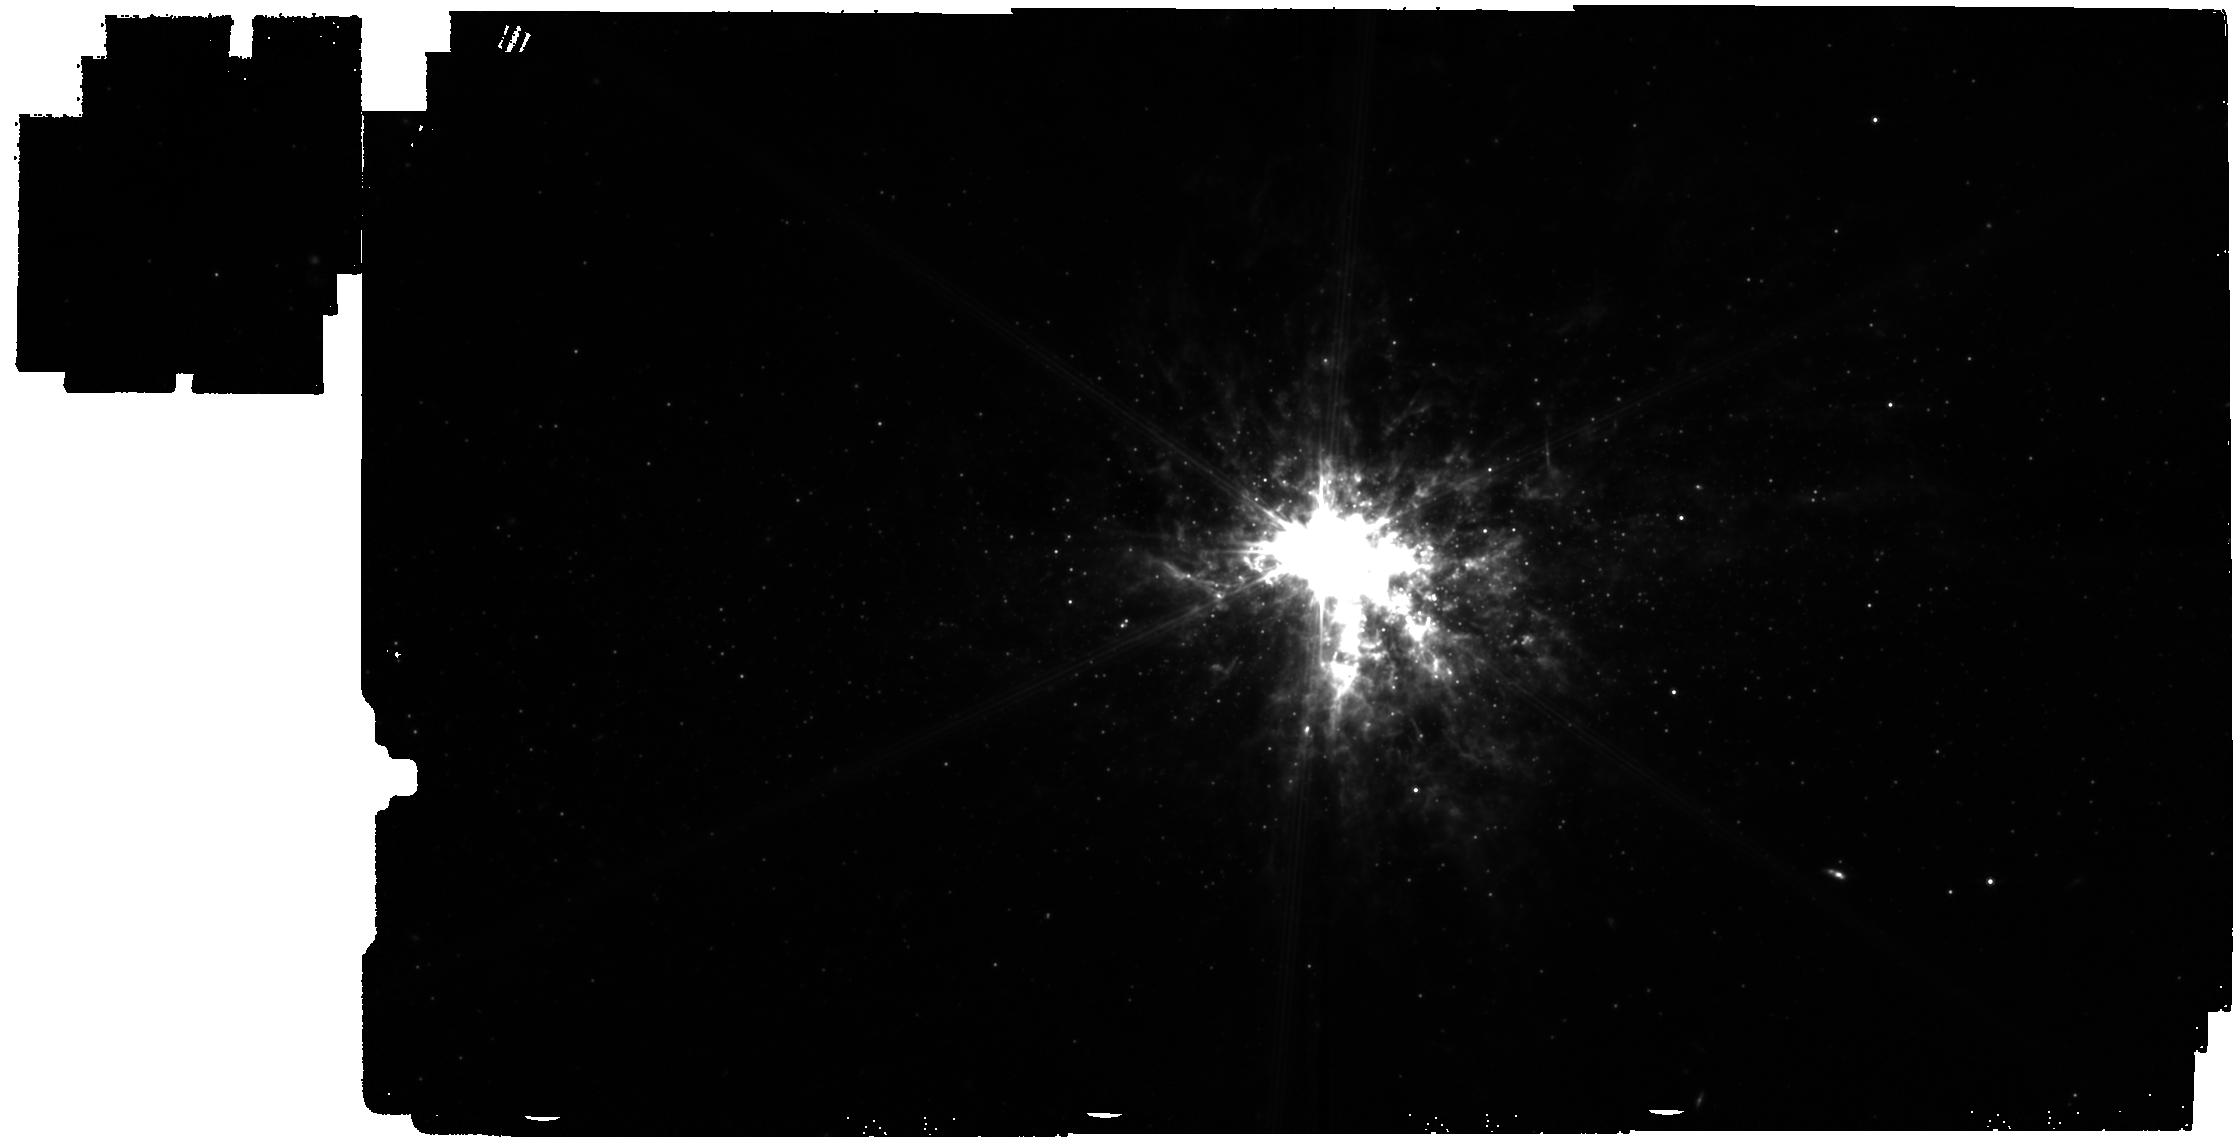
Target: NGC-5253-copy. Instrument: MIRI. Filter: F770W. Exposure: 28 min. Observation ID: jw05014-o008_t009_miri_f770w

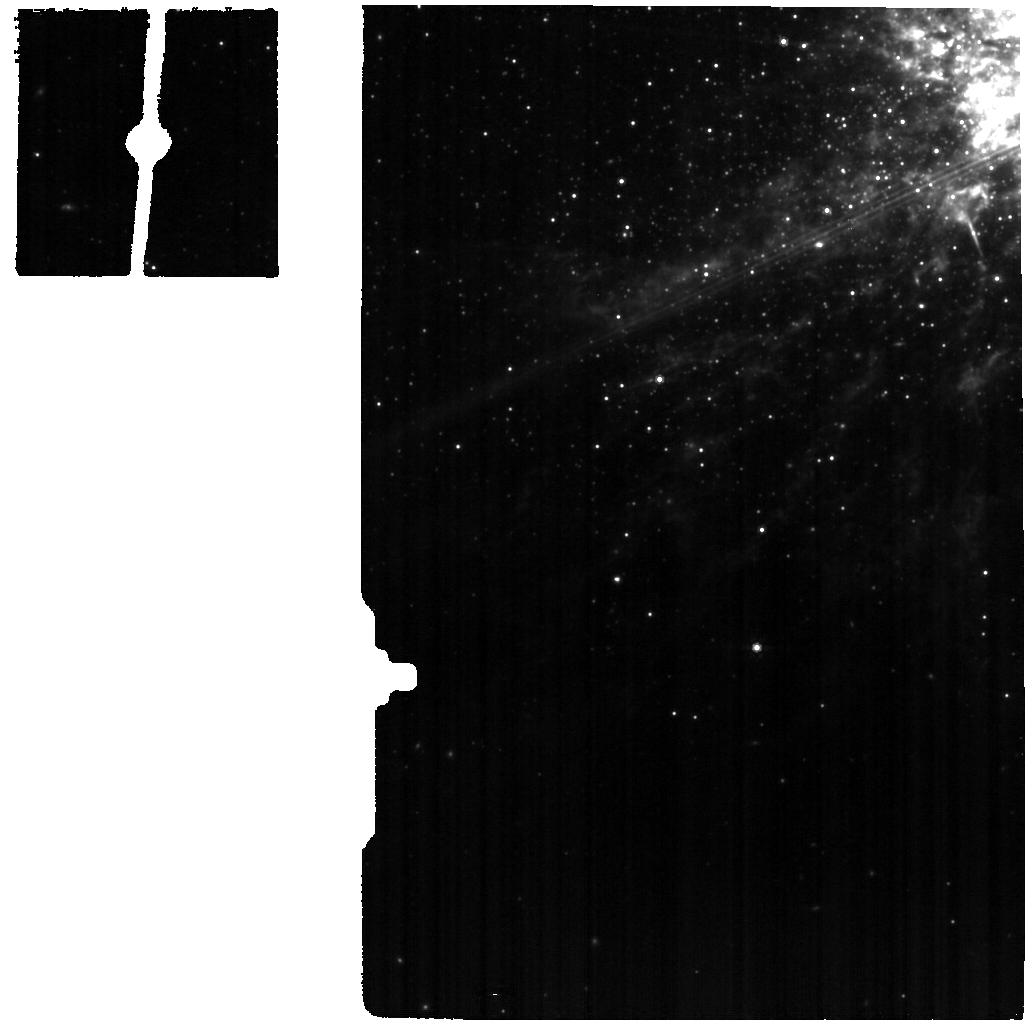
Target: NGC5253-12. Instrument: MIRI. Filter: F770W. Exposure: 15 min. Observation ID: jw05014-o018_t005_miri_f770w

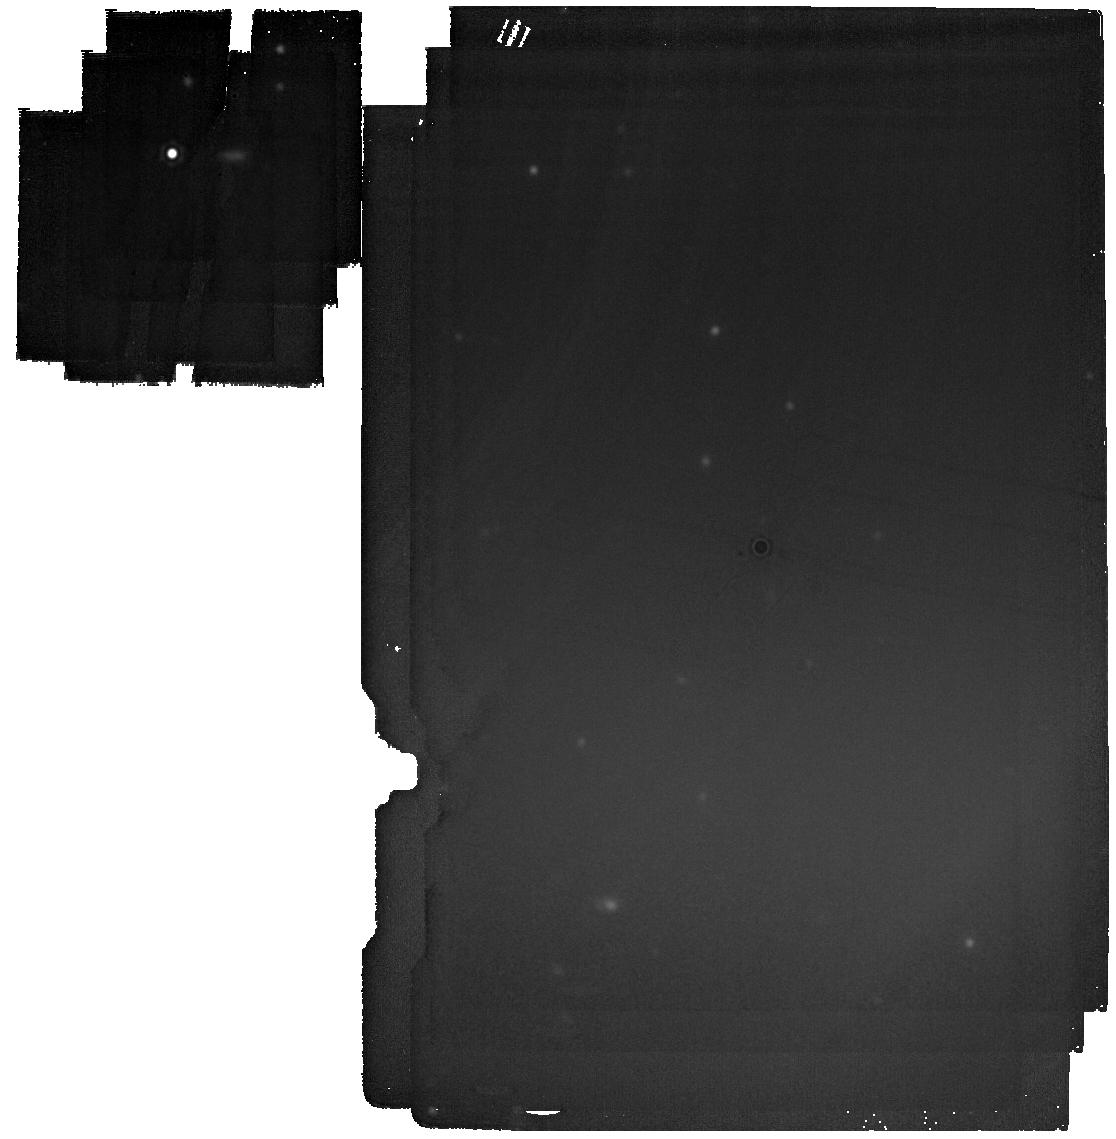
Target: MIRI-sub-array-background. Instrument: MIRI. Filter: F2100W. Exposure: 8 min. Observation ID: jw05014-o021_t008_miri_f2100w

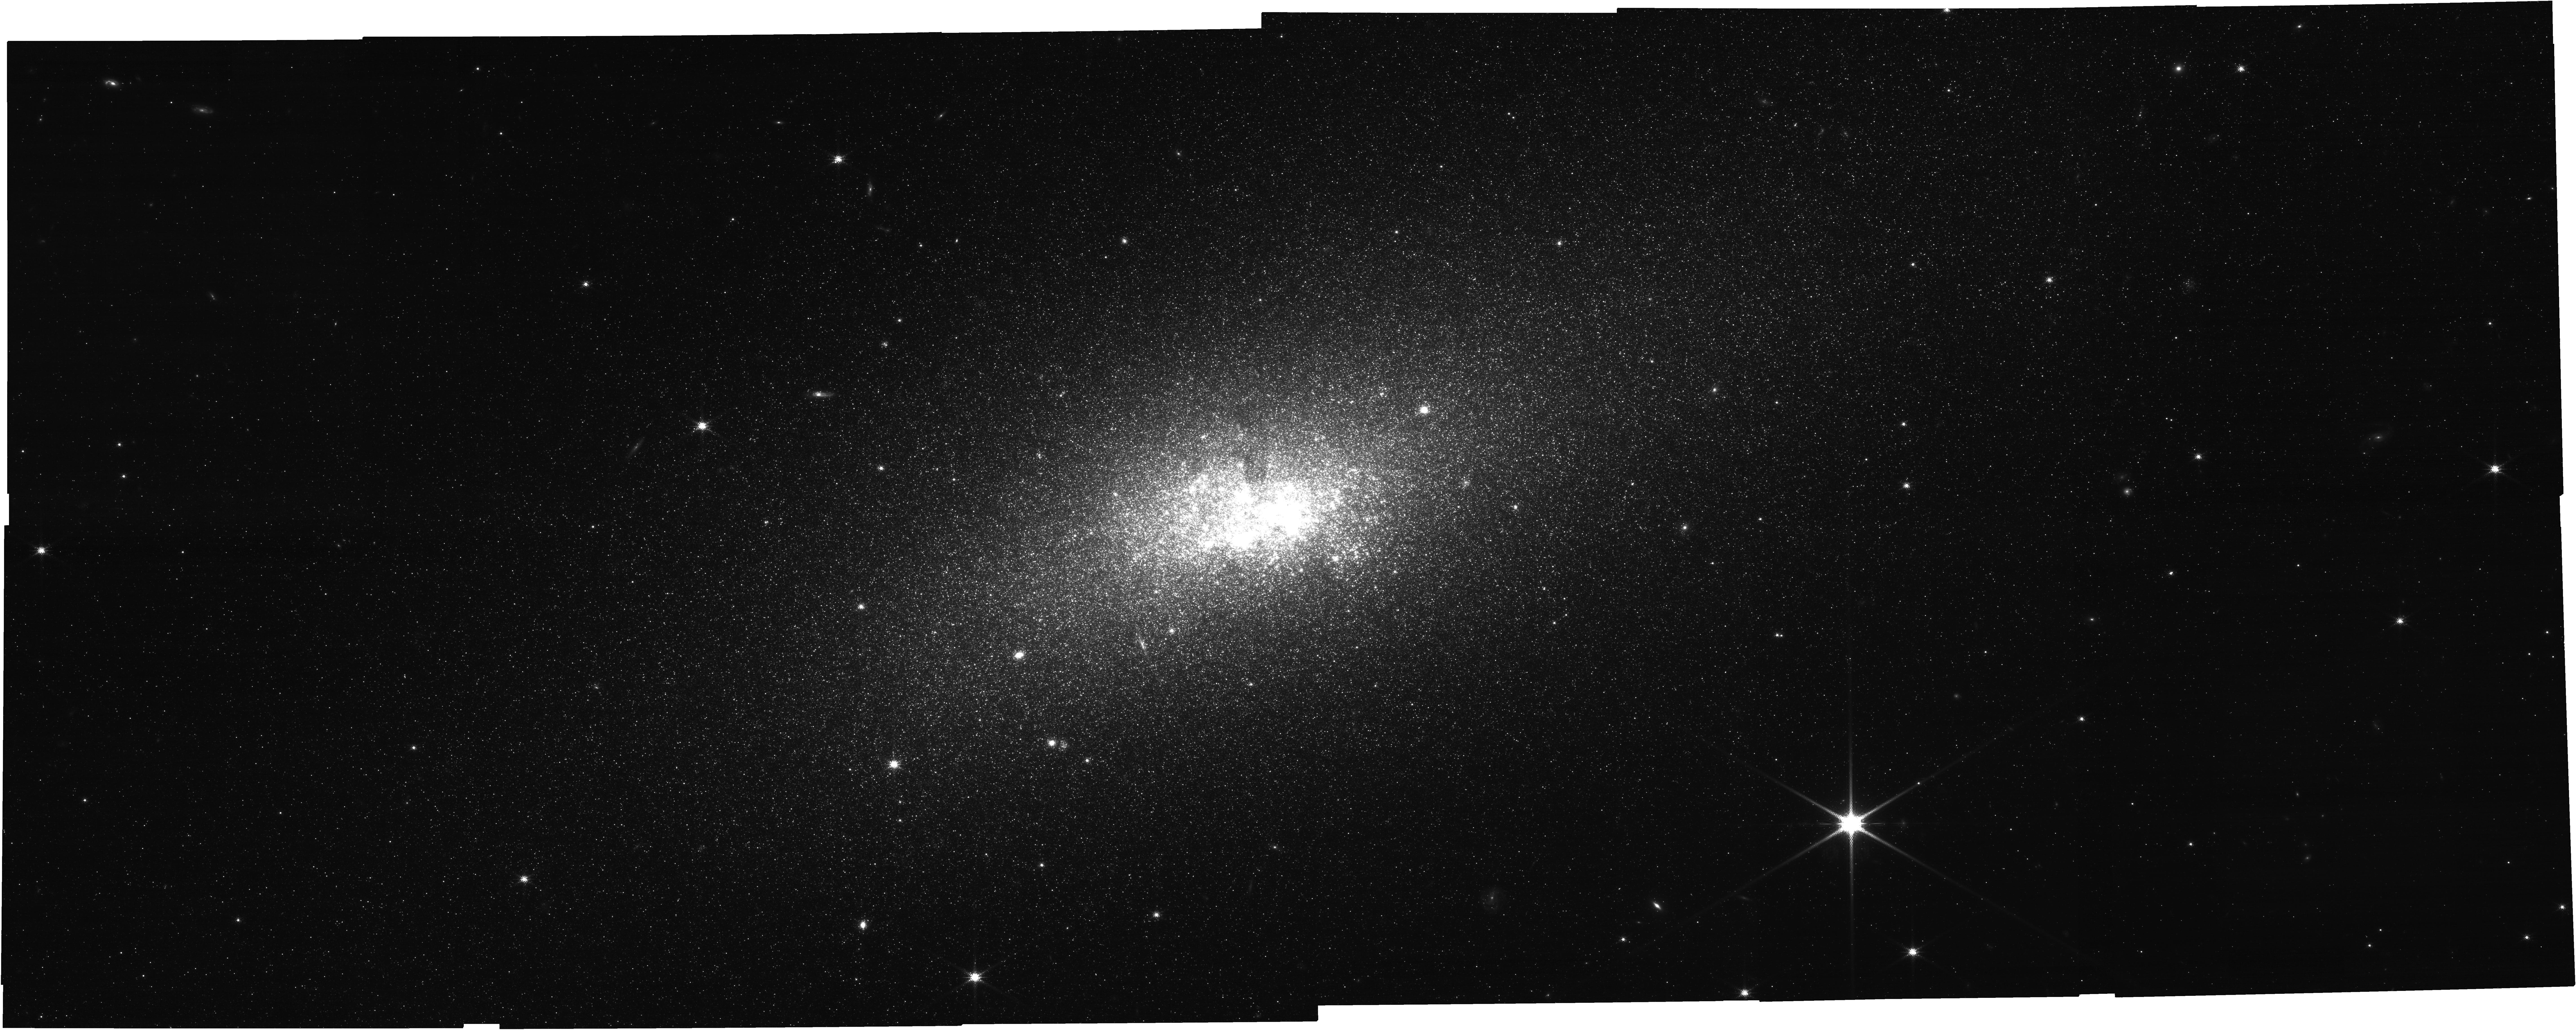
Target: NGC-5253. Instrument: NIRCAM. Filter: F140M. Exposure: 52 min. Observation ID: jw05014-o004_t001_nircam_clear-f140m

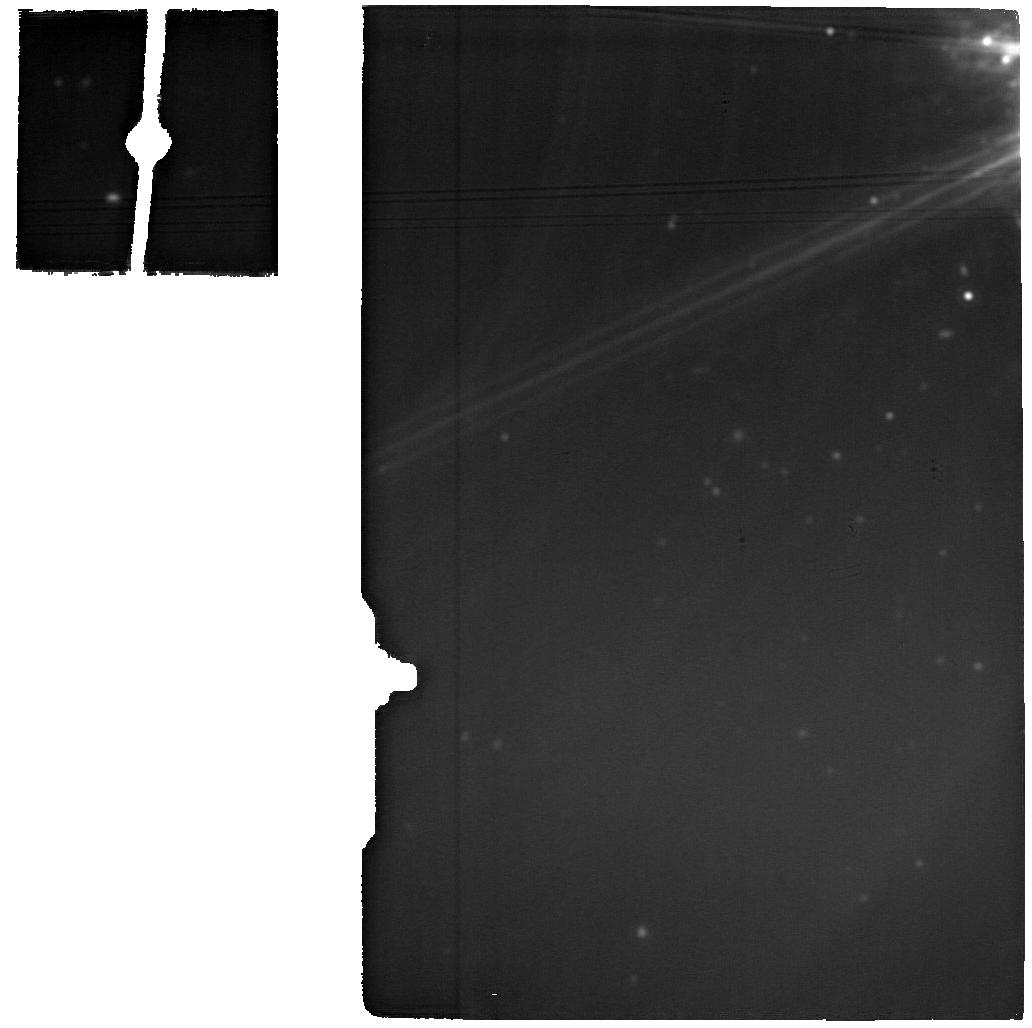
Target: NGC-5253-MRS. Instrument: MIRI. Filter: F2100W. Exposure: 14 min. Observation ID: jw05014-o007_t002_miri_f2100w

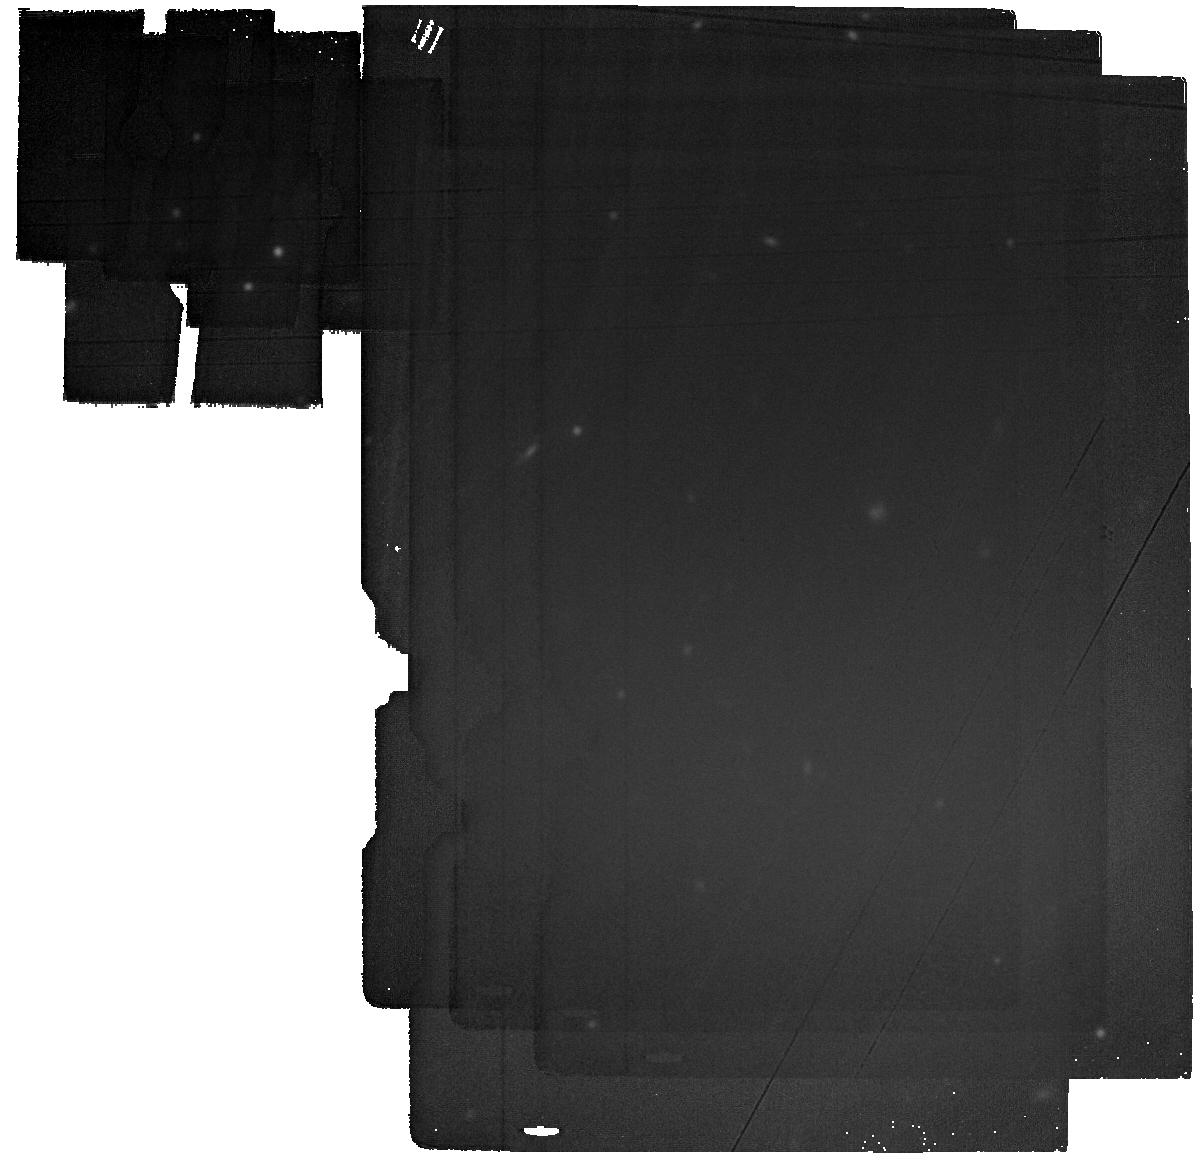
Target: NGC-5253-BACKGROUND. Instrument: MIRI. Filter: F2100W. Exposure: 14 min. Observation ID: jw05014-o011_t003_miri_f2100w

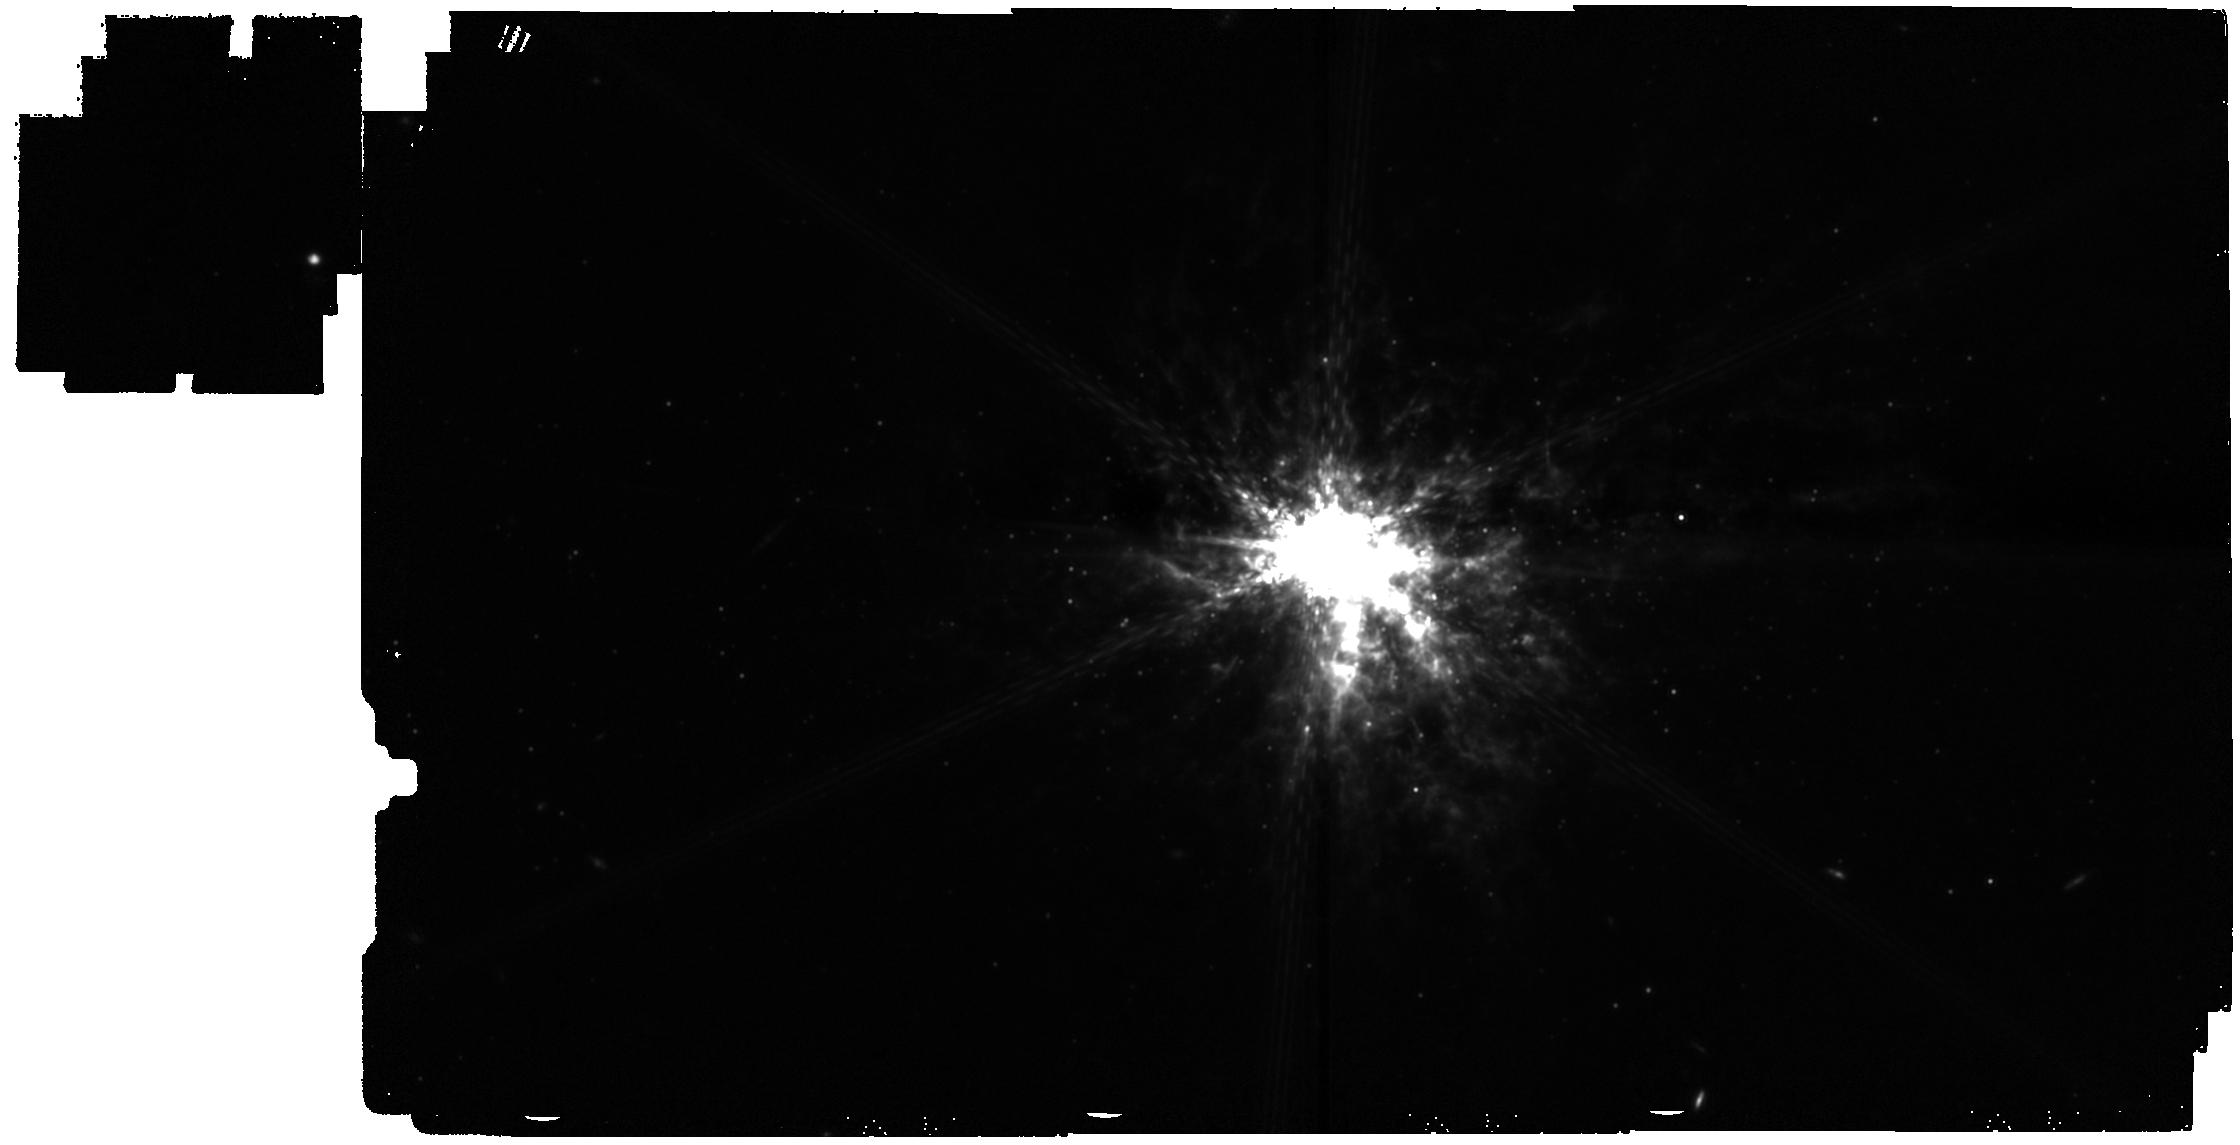
Target: NGC-5253-copy. Instrument: MIRI. Filter: F1130W. Exposure: 24 min. Observation ID: jw05014-o008_t009_miri_f1130w

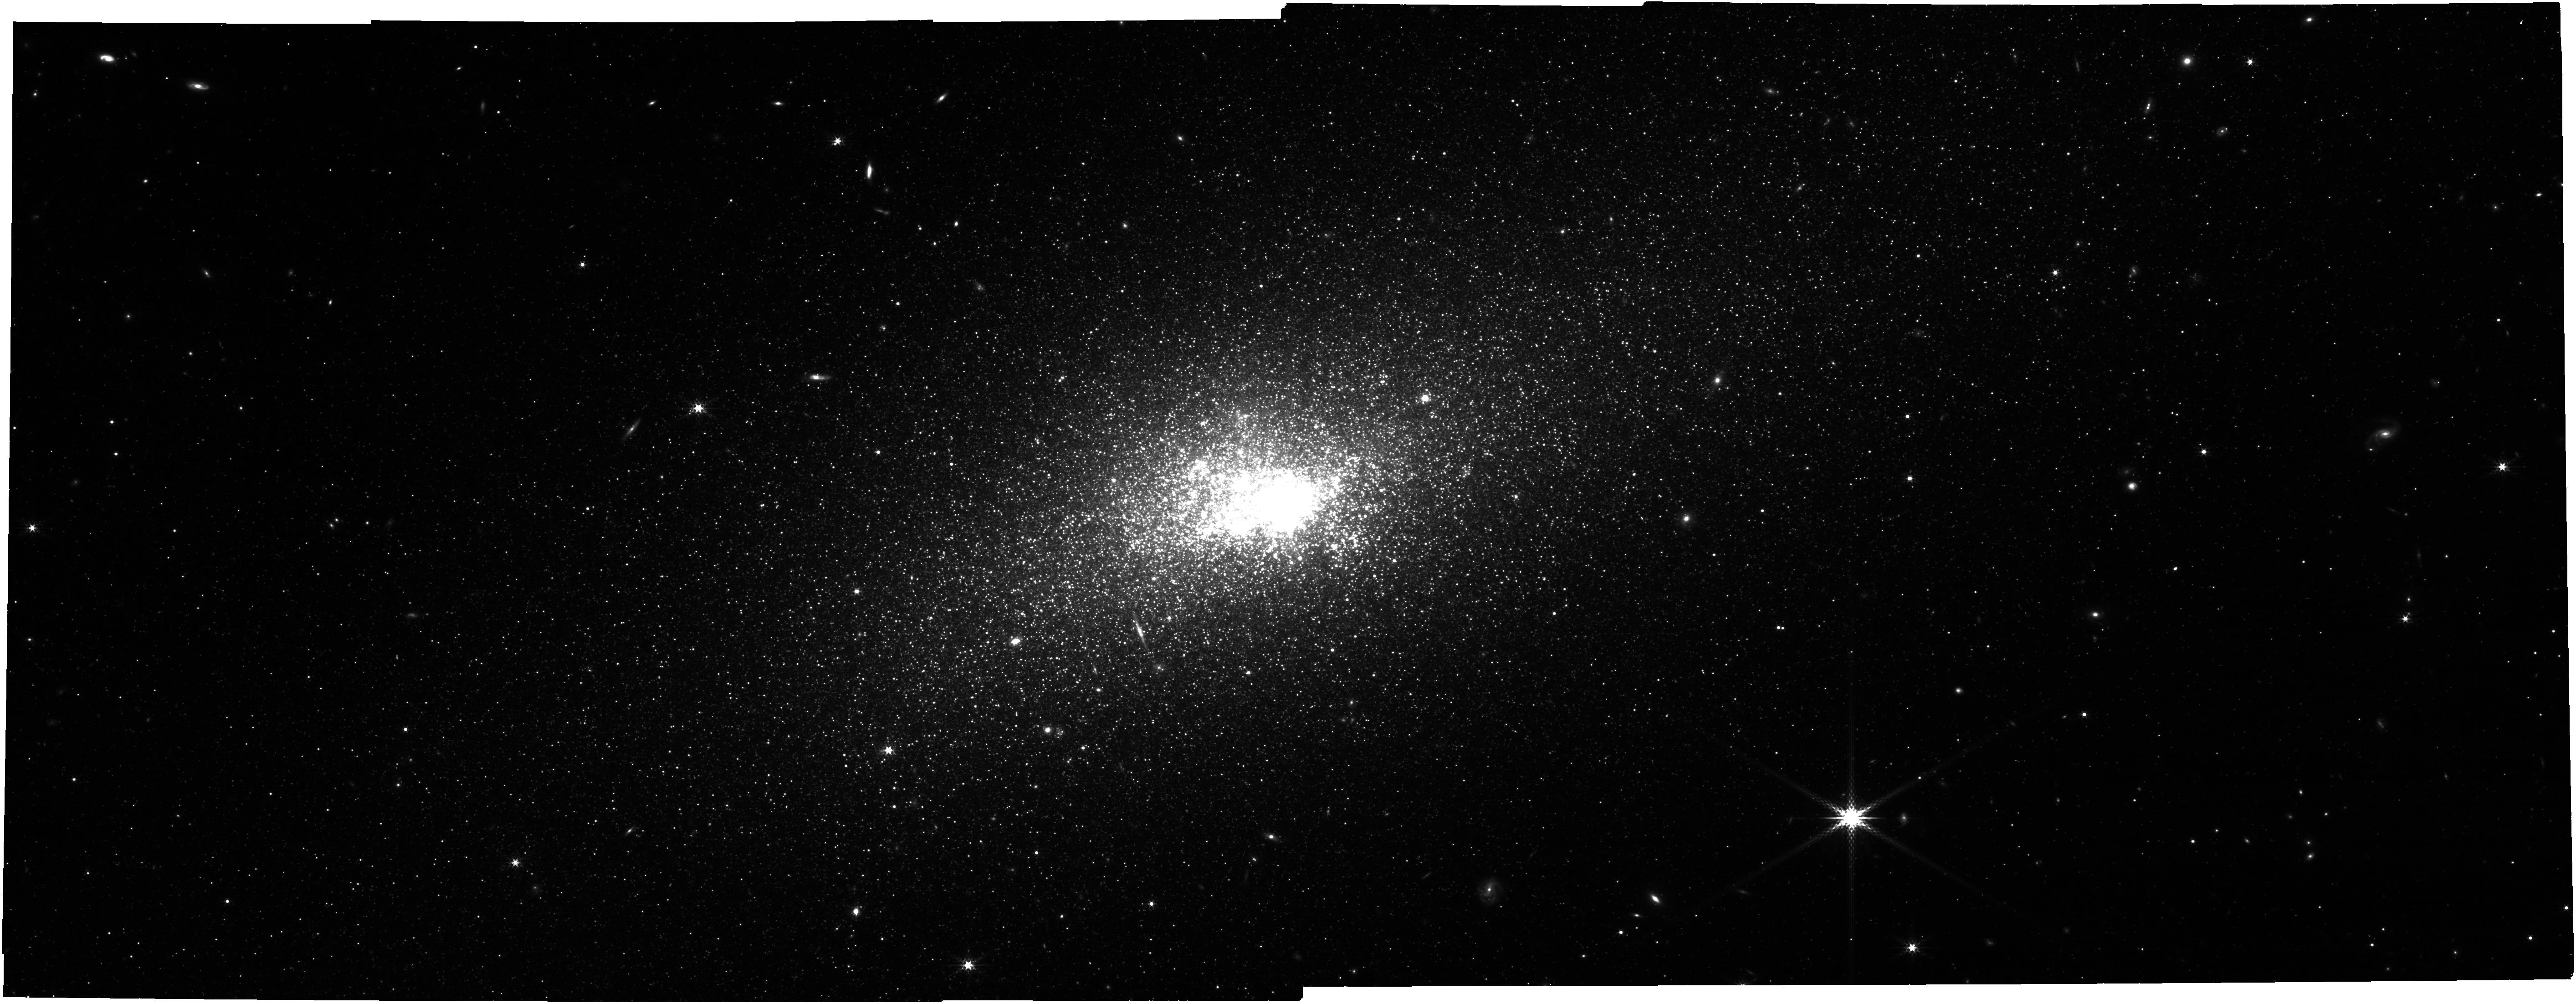
Target: NGC-5253. Instrument: NIRCAM. Filter: F300M. Exposure: 52 min. Observation ID: jw05014-o004_t001_nircam_clear-f300m

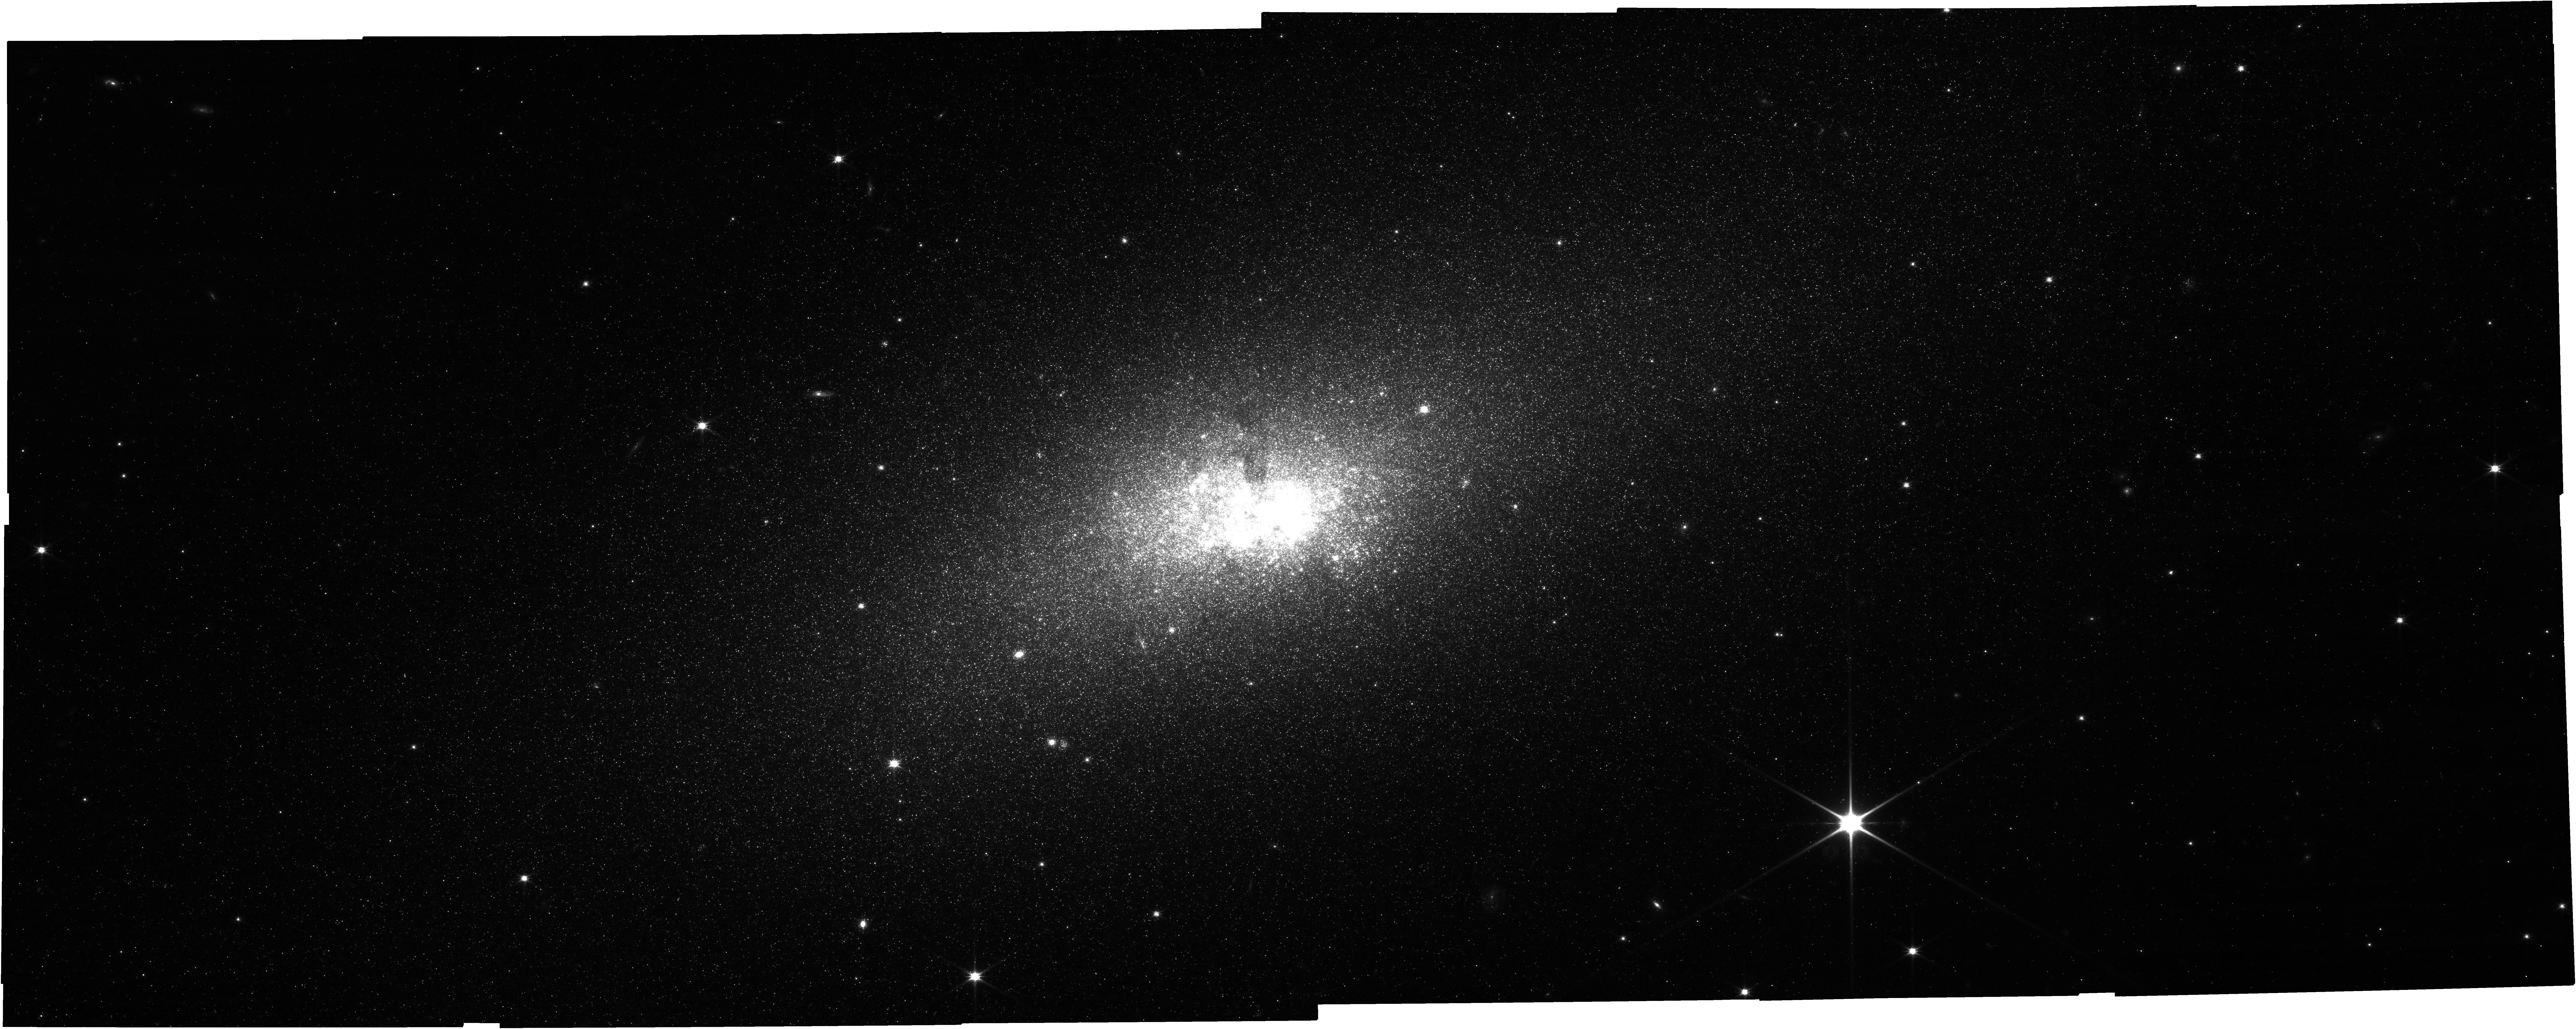
Target: NGC-5253. Instrument: NIRCAM. Filter: F115W. Exposure: 52 min. Observation ID: jw05014-o019_t001_nircam_clear-f115w

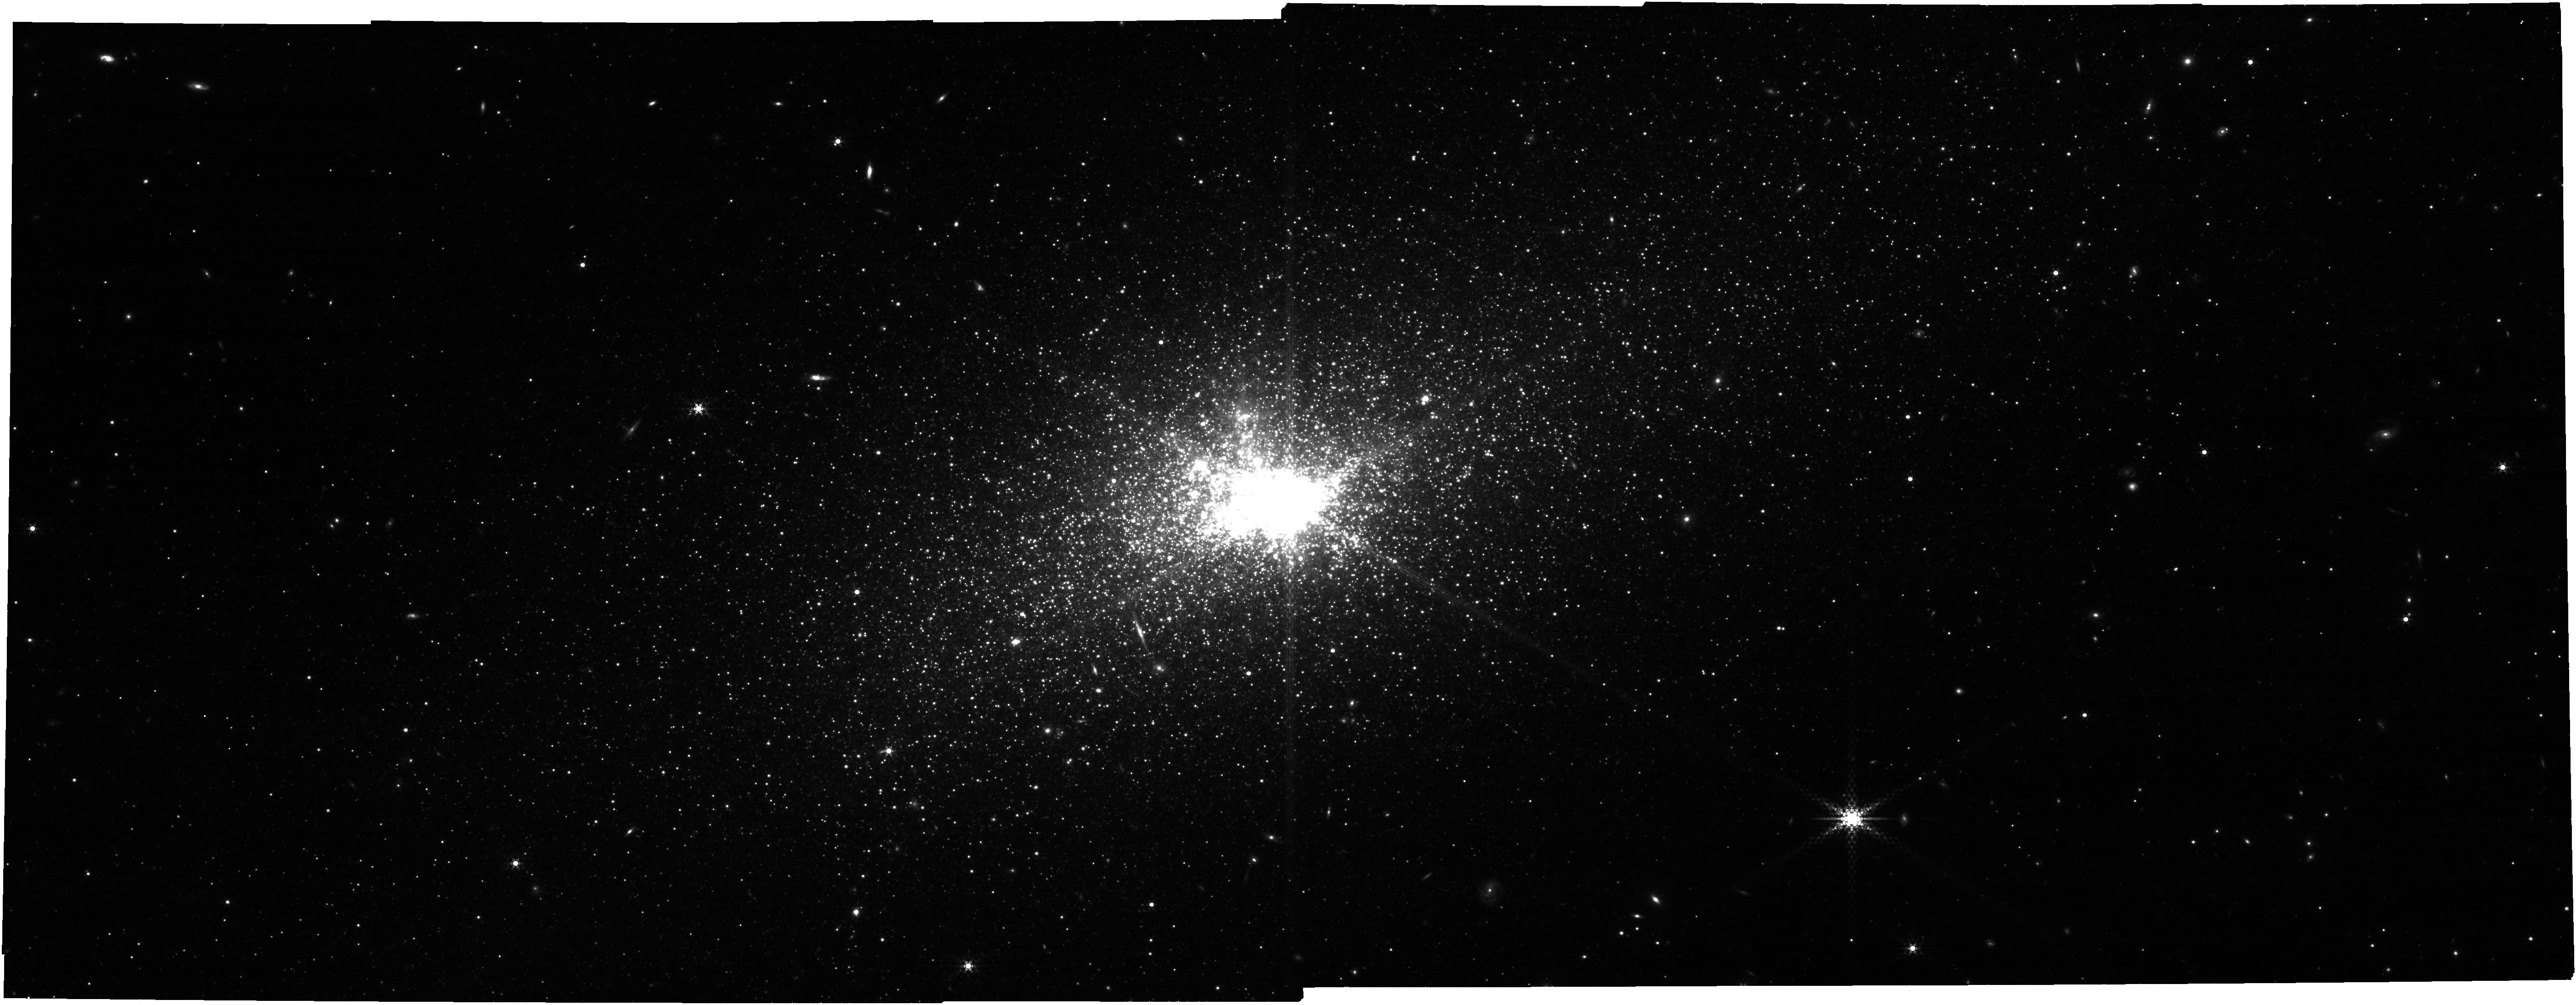
Target: NGC-5253. Instrument: NIRCAM. Filter: F430M. Exposure: 52 min. Observation ID: jw05014-o004_t001_nircam_clear-f430m

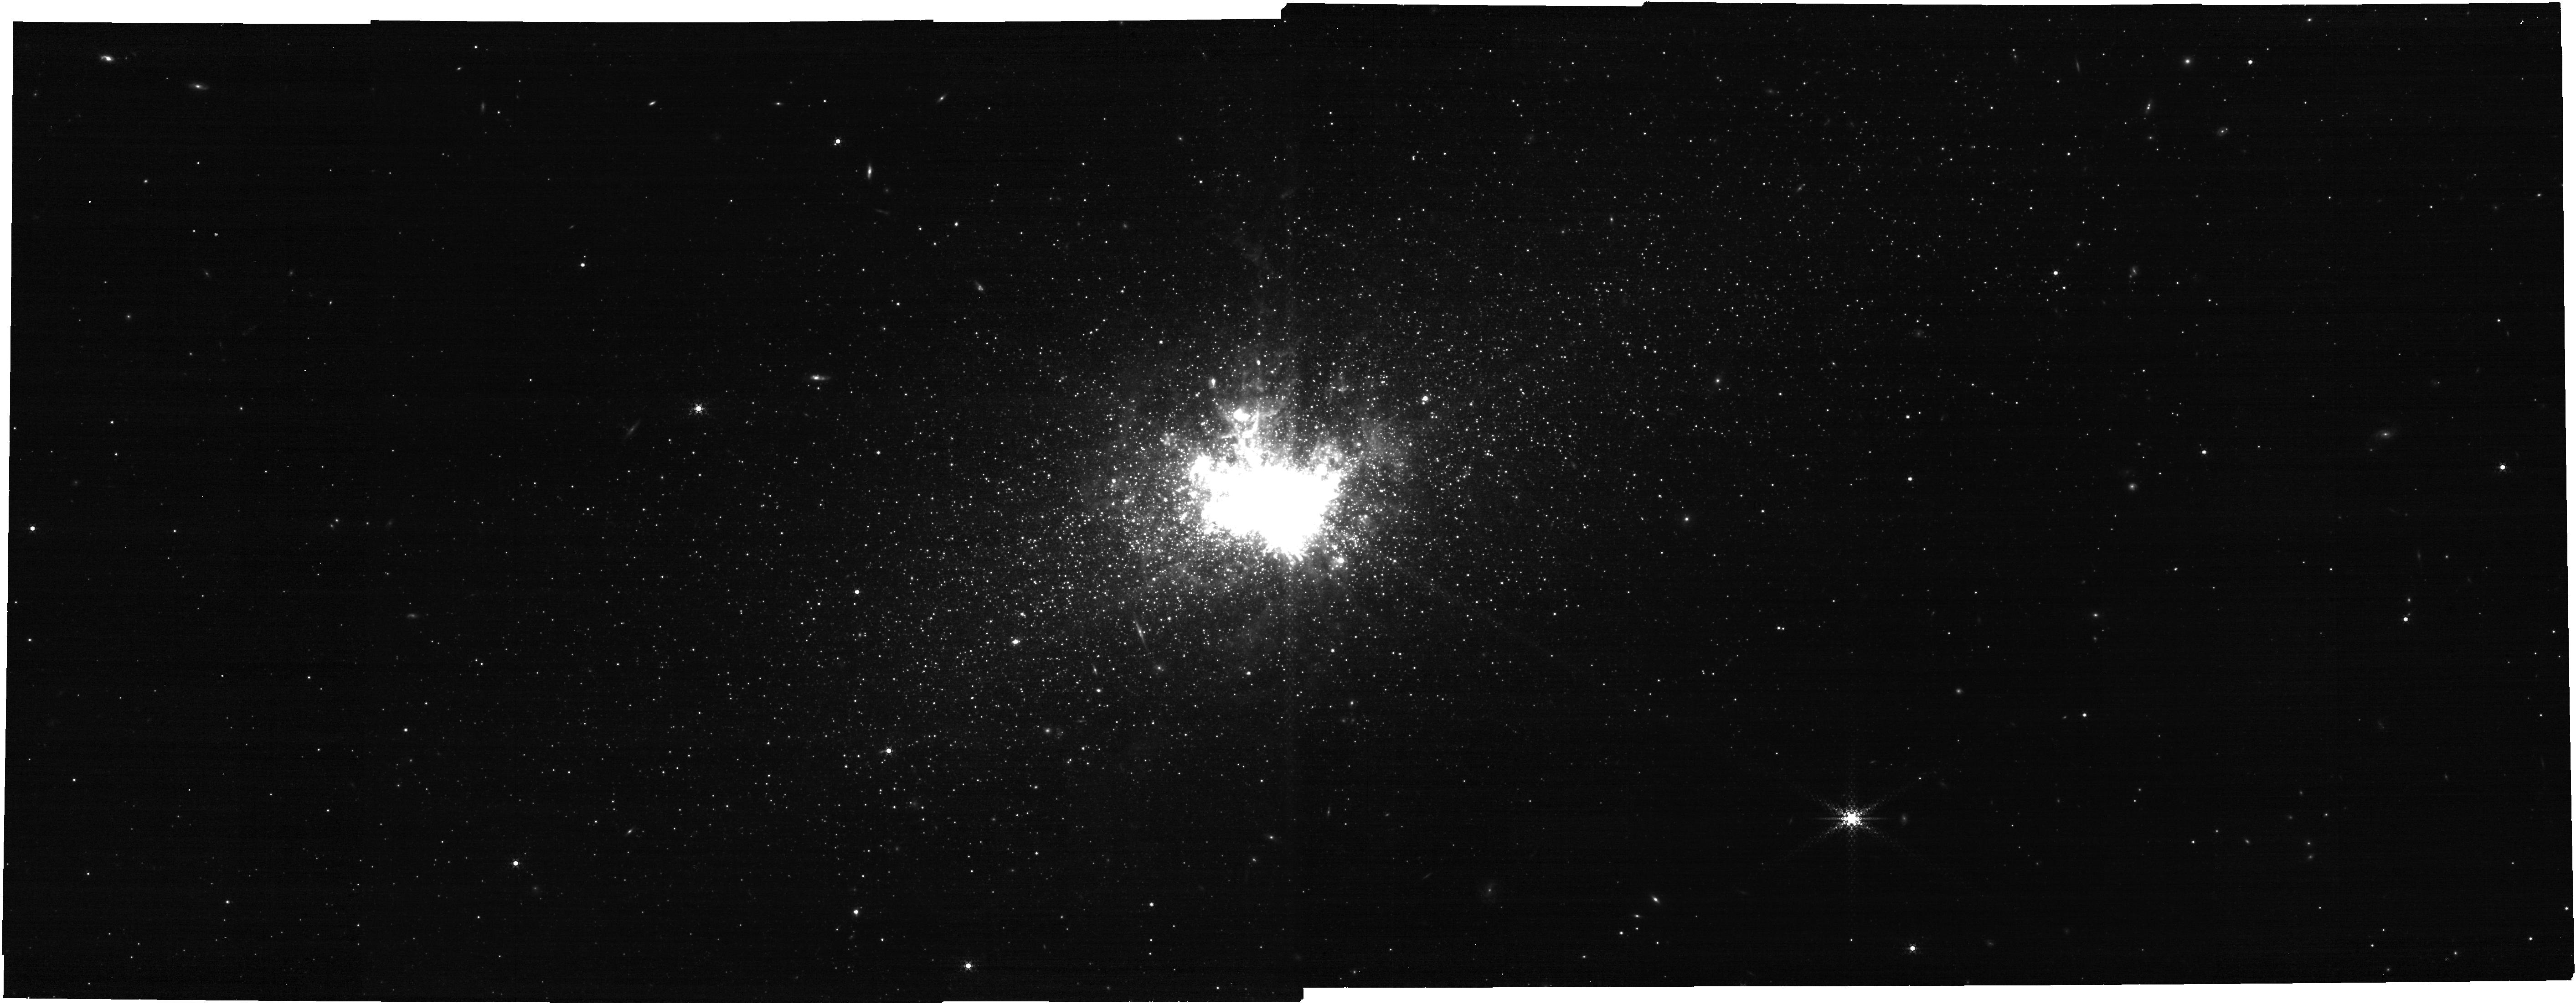
Target: NGC-5253. Instrument: NIRCAM. Filter: F444W+F405N. Exposure: 52 min. Observation ID: jw05014-o004_t001_nircam_f405n-f444w

Anatomy of a Low-Metallicity Starburst (PI: Hunt, Leslie)

Dwarf galaxies, systems with low baryonic masses, are the most abundant population at any redshift. Dwarf systems likely played a major role during the Epoch of Reionization (EoR) because their shallow potential wells make them vulnerable to stellar feedback processes that can enhance the porosity of the interstellar medium (ISM). Reionization and the escape fraction of ionizing (Lyman Continuum, LyC) photons ultimately depend on the ISM porosity. While fesc has been constrained on galactic scales in some high-redshift dwarf galaxies, it cannot be mapped at the critical few parsec scales around the young massive star clusters that drive feedback. Leveraging the parallels between high-z dwarfs and star-forming dwarf galaxies (SFDs) in the Local Universe, we propose a pilot study of the nearby iconic metal-poor SFD, NGC 5253, using NIRCam imaging, NIRSPec/IFU spectroscopy, MIRI imaging, and MRS/IFU spectroscopy. JWST will provide a detailed assessment of feedback on the surrounding ISM, with 2-7 pc resolution, through maps of ionized and warm molecular gas, Polycyclic Aromatic Hydrocarbons, and warm dust. JWST will also quantify dust production in the evolved stellar population, through a census of Asymptotic Giant Branch stars and the past star-formation history. These combined observations will yield a resolved measurement of fesc. This ambitious pilot program exploits JWST's superb infrared sensitivity and spatial resolution for a detailed spatially-resolved analysis that will revolutionize our understanding of stellar feedback, ISM porosity, and stellar dust production in a low-metallicity starburst environment, with potential similarities to conditions at the EoR.